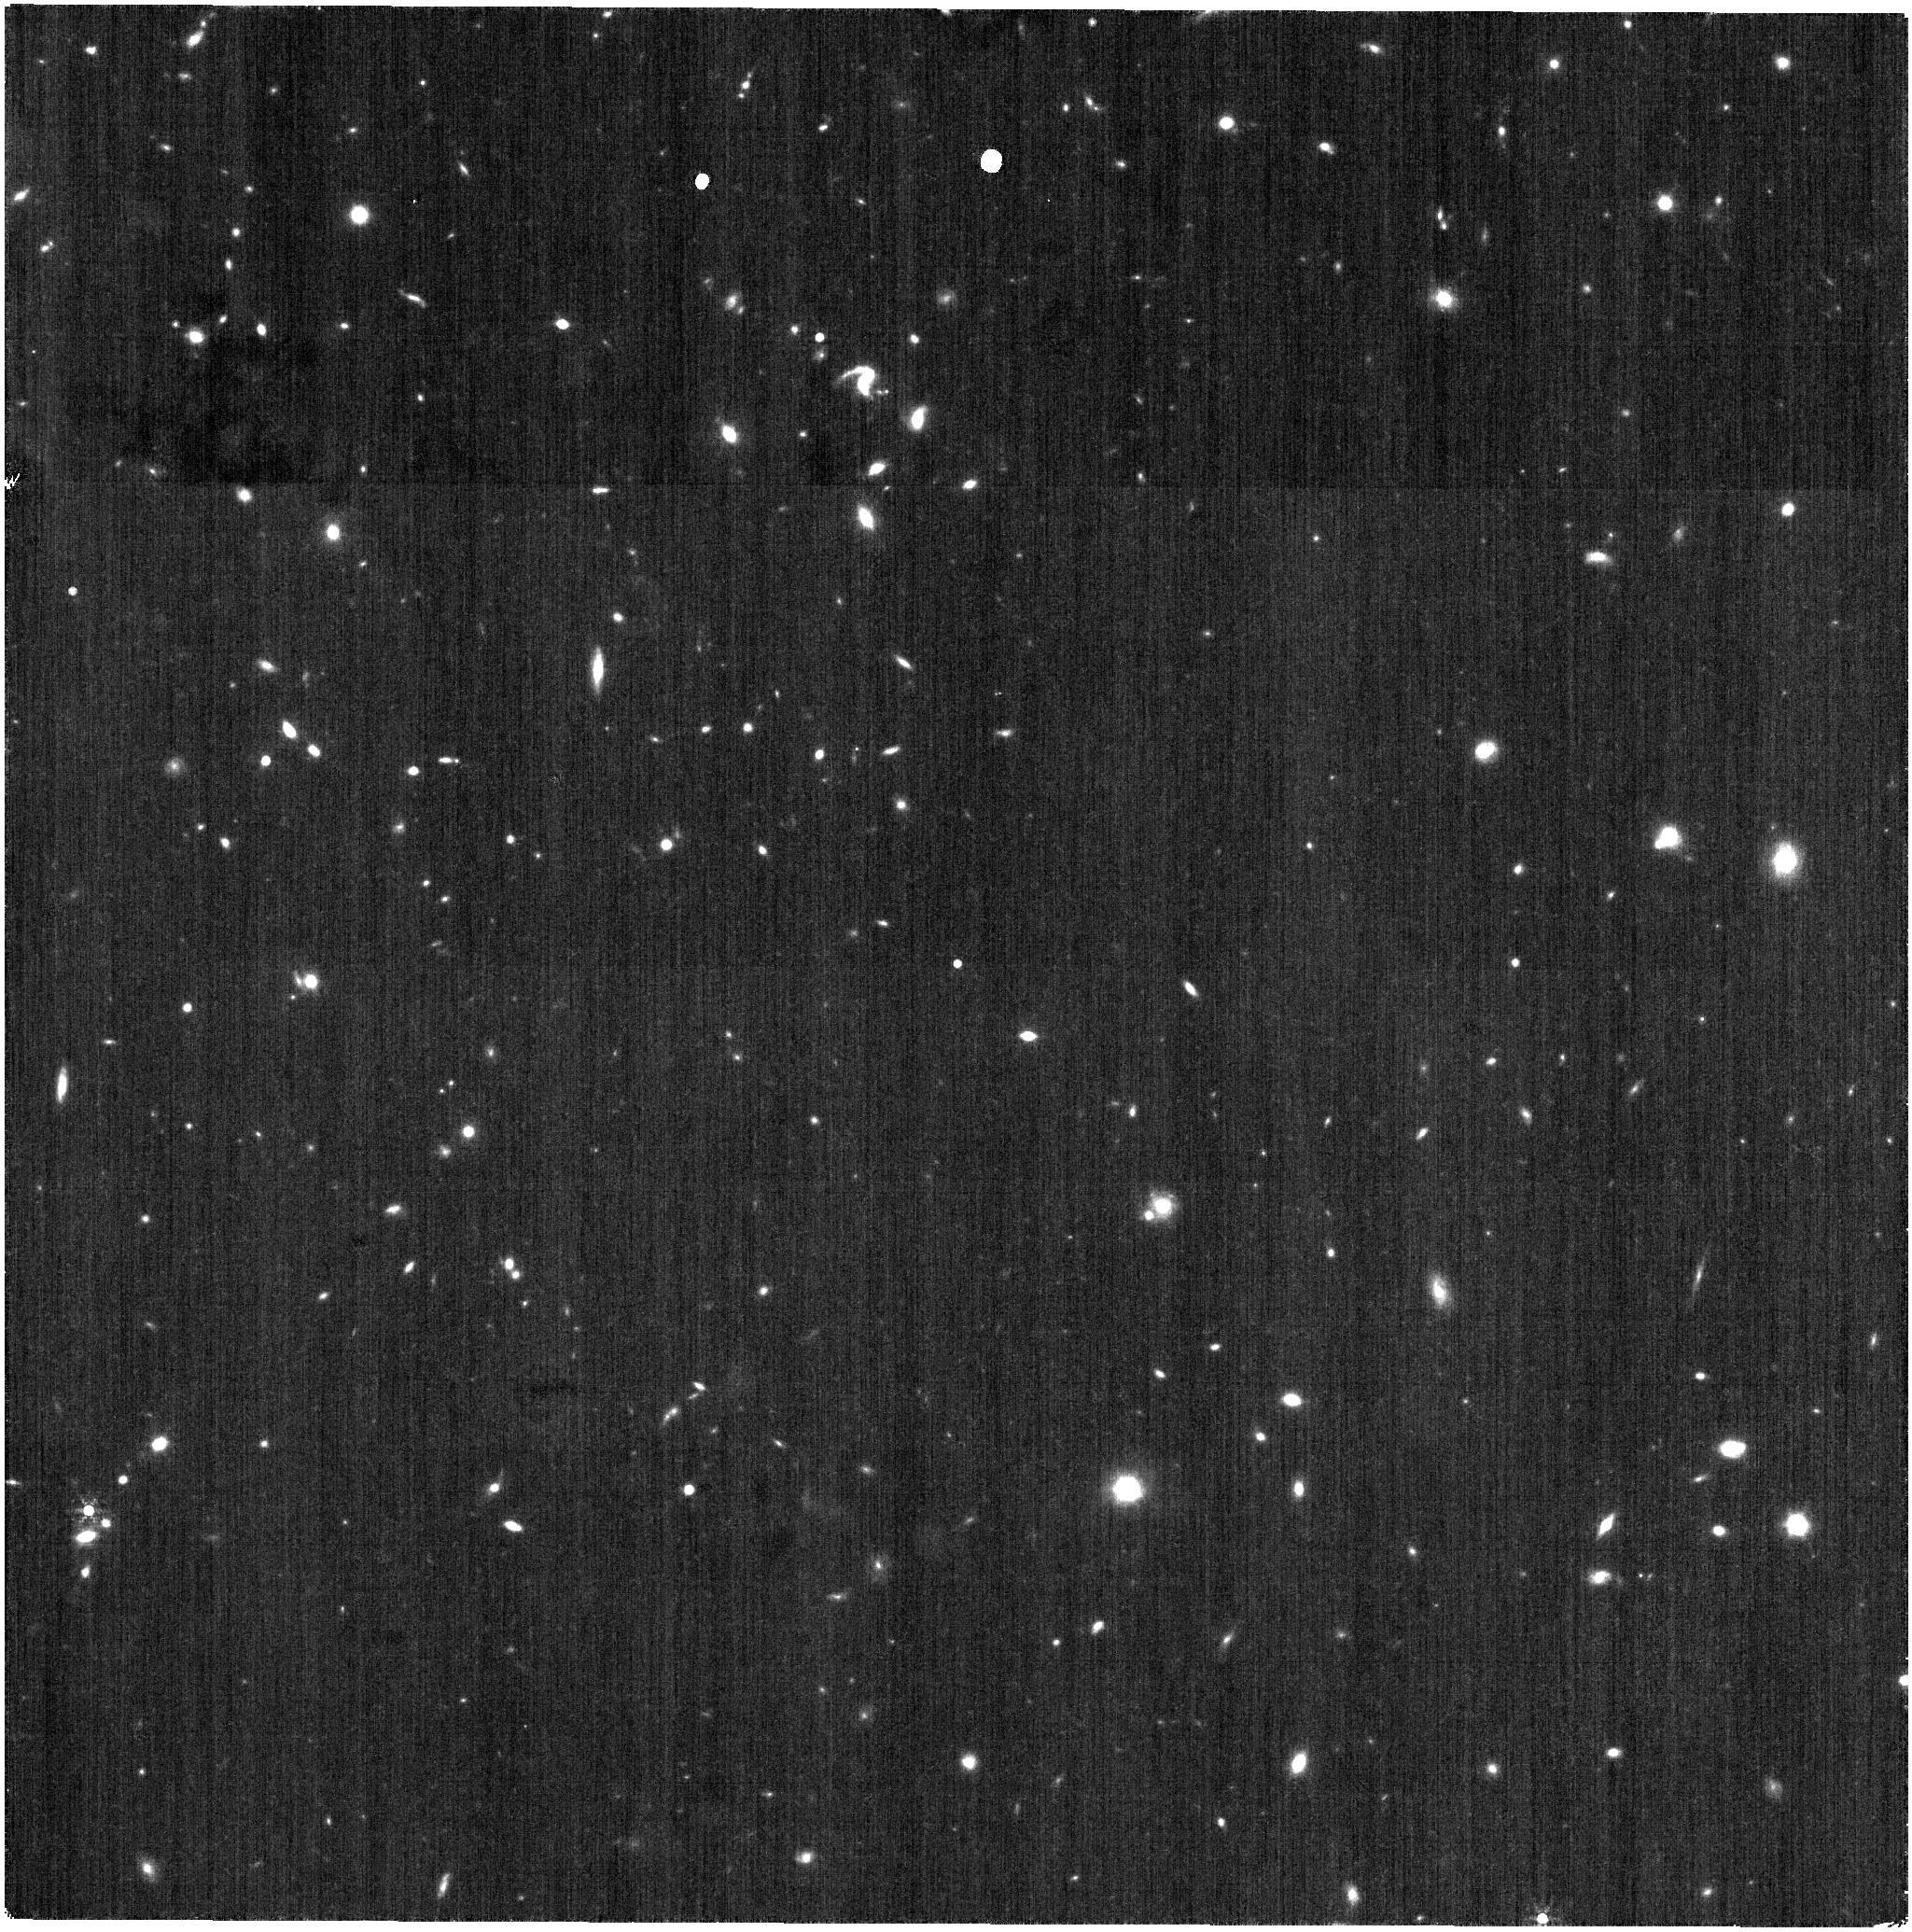
Target: WDFS1557+55
Instrument: NIRISS
Filter: F430M
Exposure: 21 min
Observation ID: jw07565-o011_t007_niriss_clearp-f430m

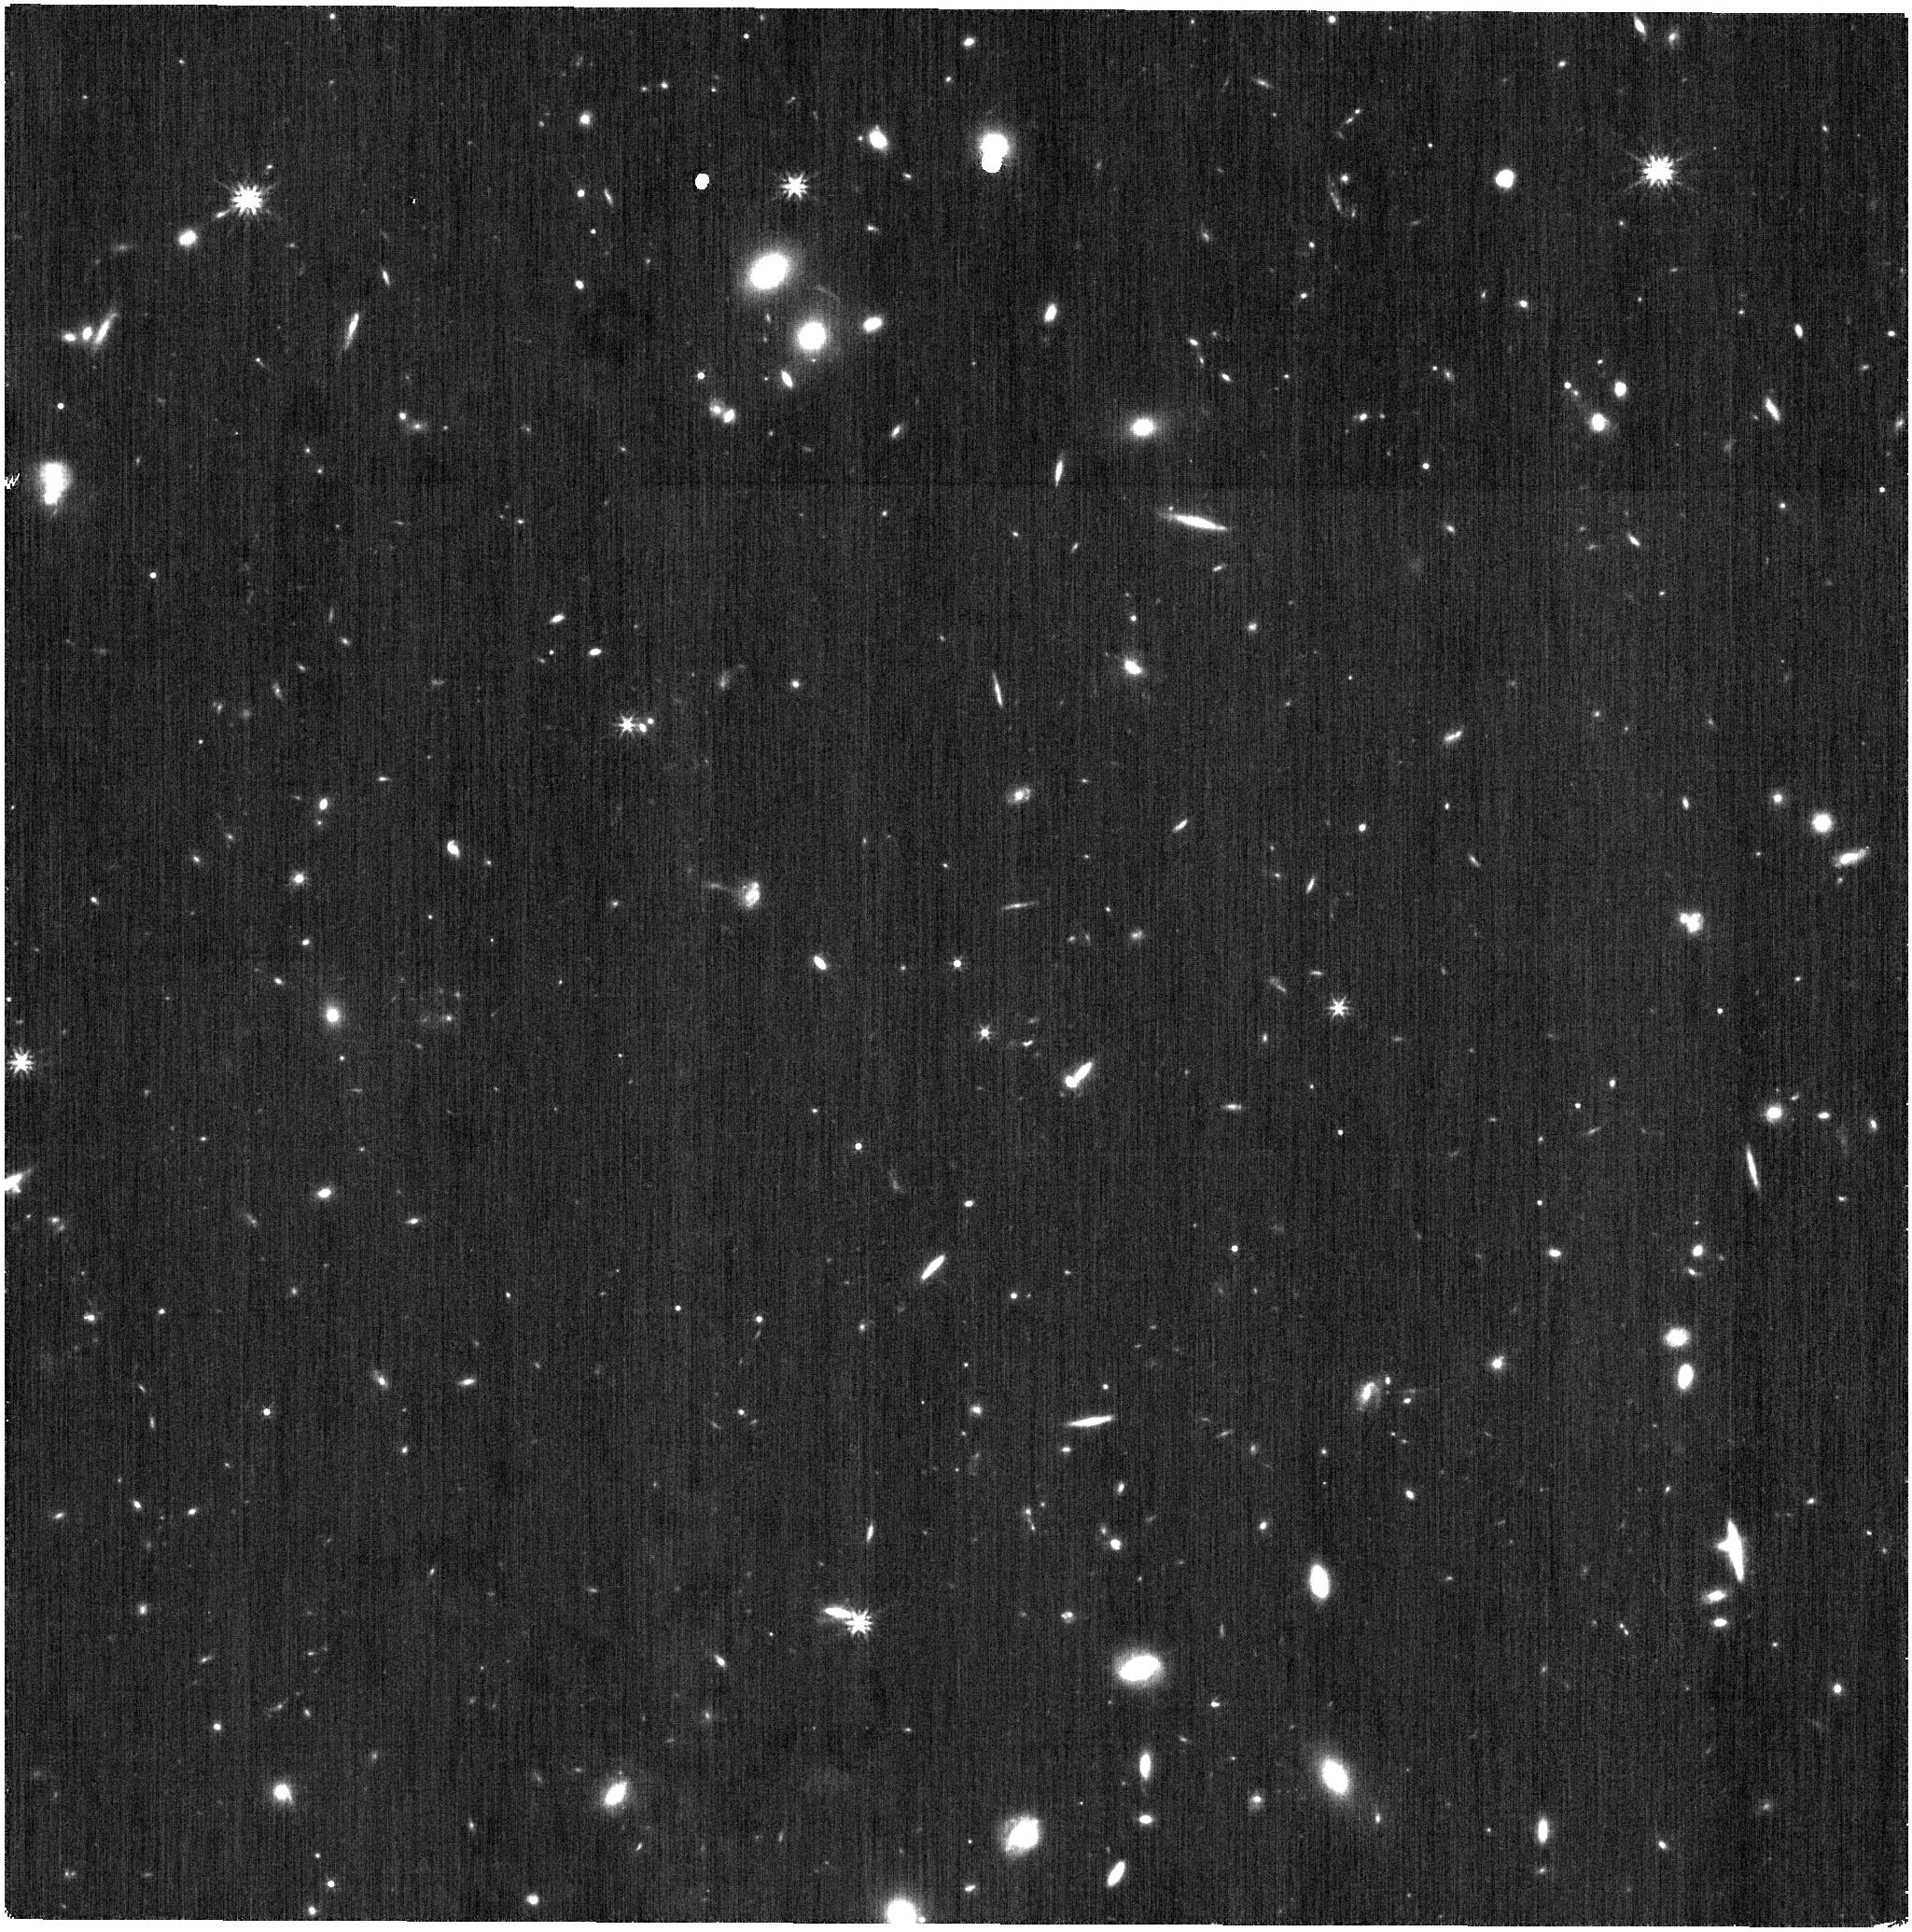
Target: WFDS0458-56
Instrument: NIRISS
Filter: F277W
Exposure: 4 min
Observation ID: jw07565-o025_t015_niriss_clearp-f277w

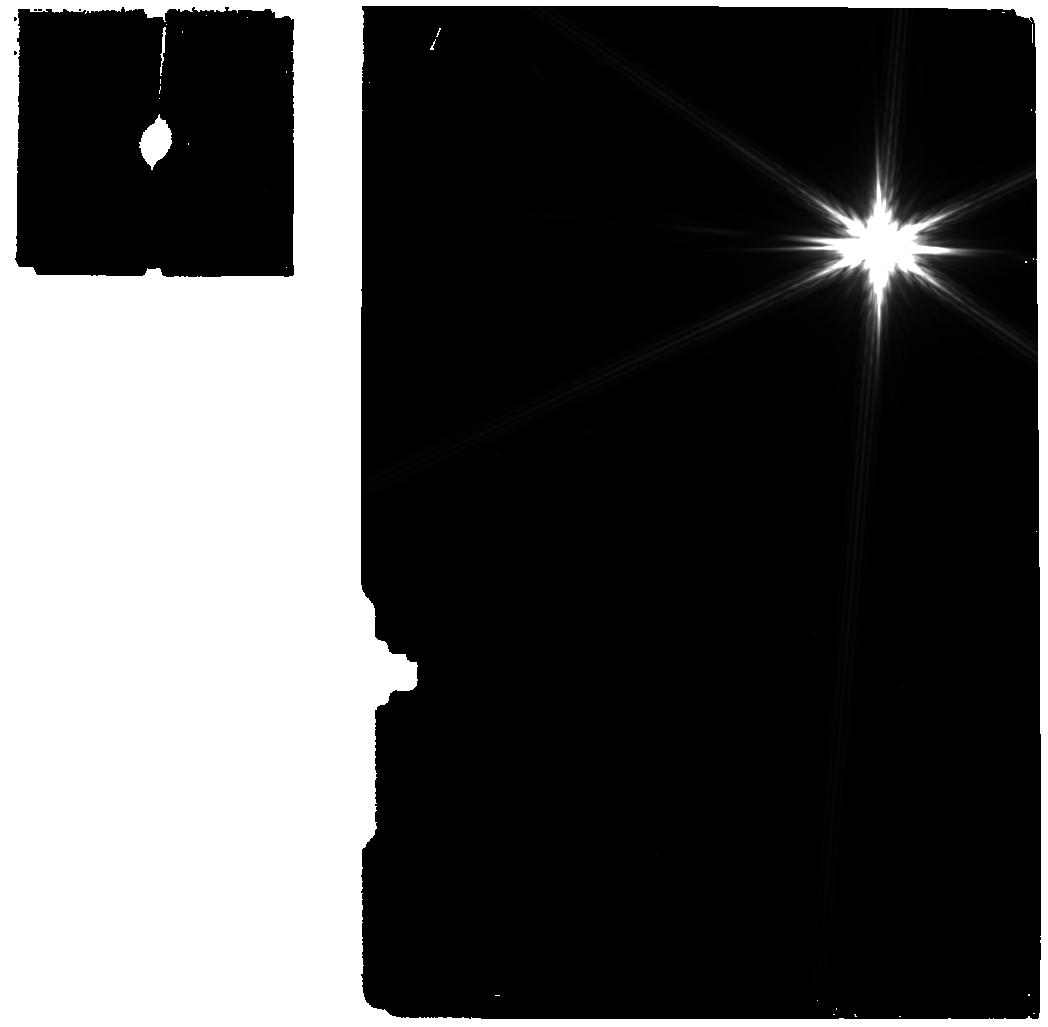
Target: eta-UMa-BKG
Instrument: MIRI
Filter: F770W
Exposure: 43 min
Observation ID: jw07565-o021_t013_miri_f770w

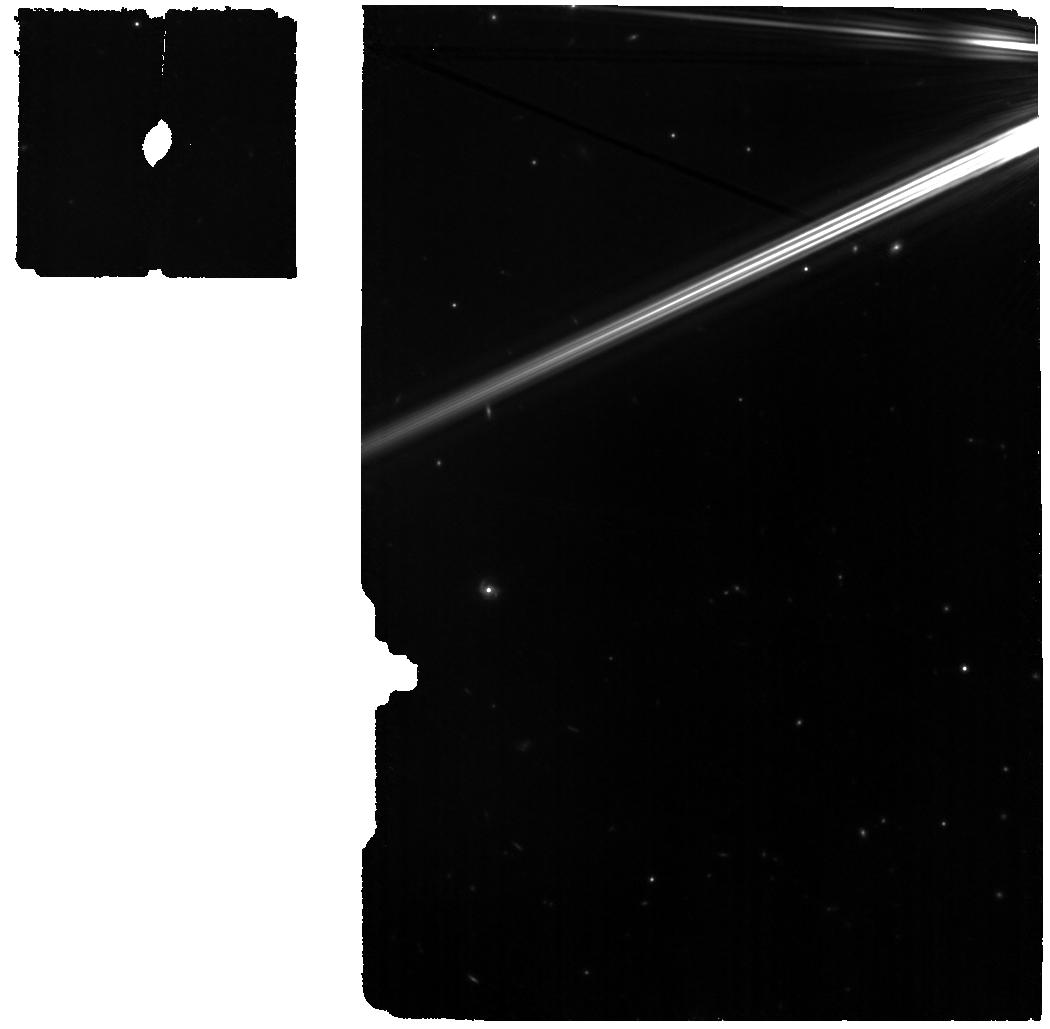
Target: eta-UMa-WBKG
Instrument: MIRI
Filter: F770W
Exposure: 1.4 h
Observation ID: jw07565-o022_t012_miri_f770w

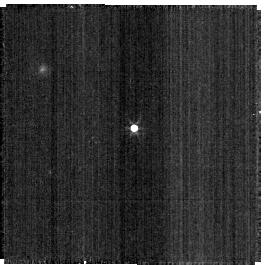
Target: WDFS1304+10
Instrument: NIRISS
Filter: F277W
Exposure: 1 min
Observation ID: jw07565-o024_t006_niriss_clearp-f277w-sub256

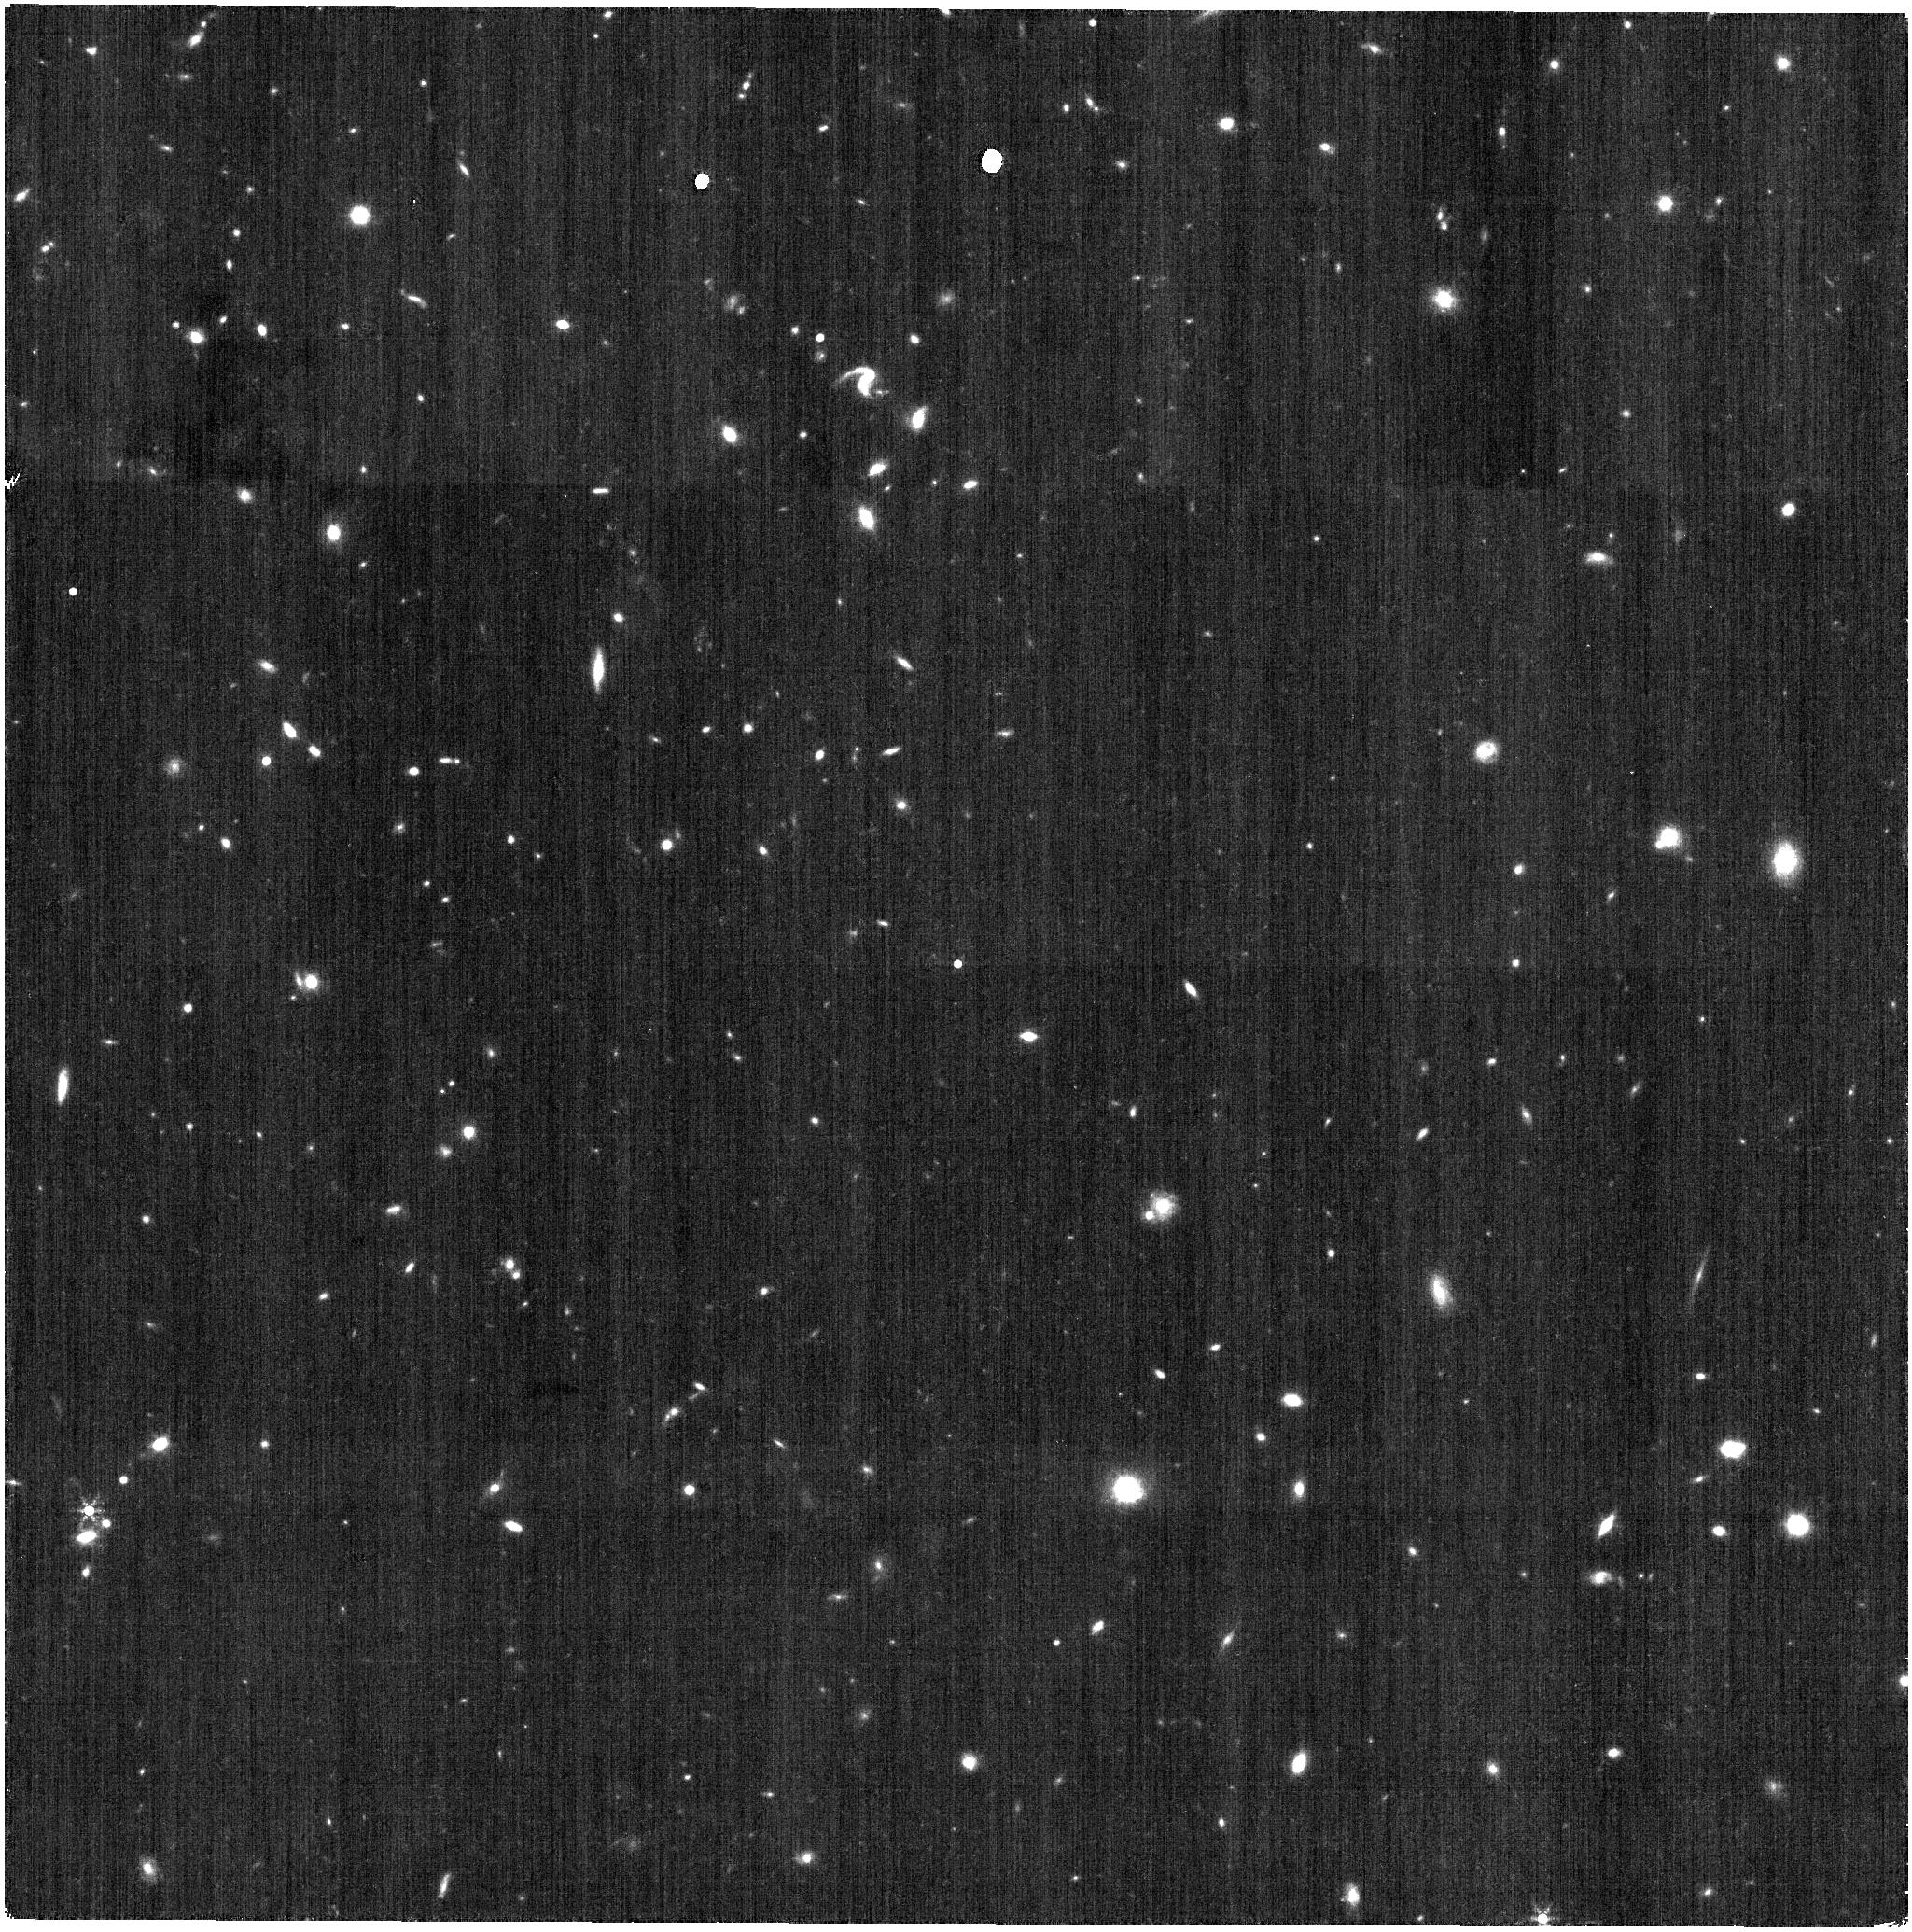
Target: WDFS1557+55
Instrument: NIRISS
Filter: F380M
Exposure: 11 min
Observation ID: jw07565-o011_t007_niriss_clearp-f380m

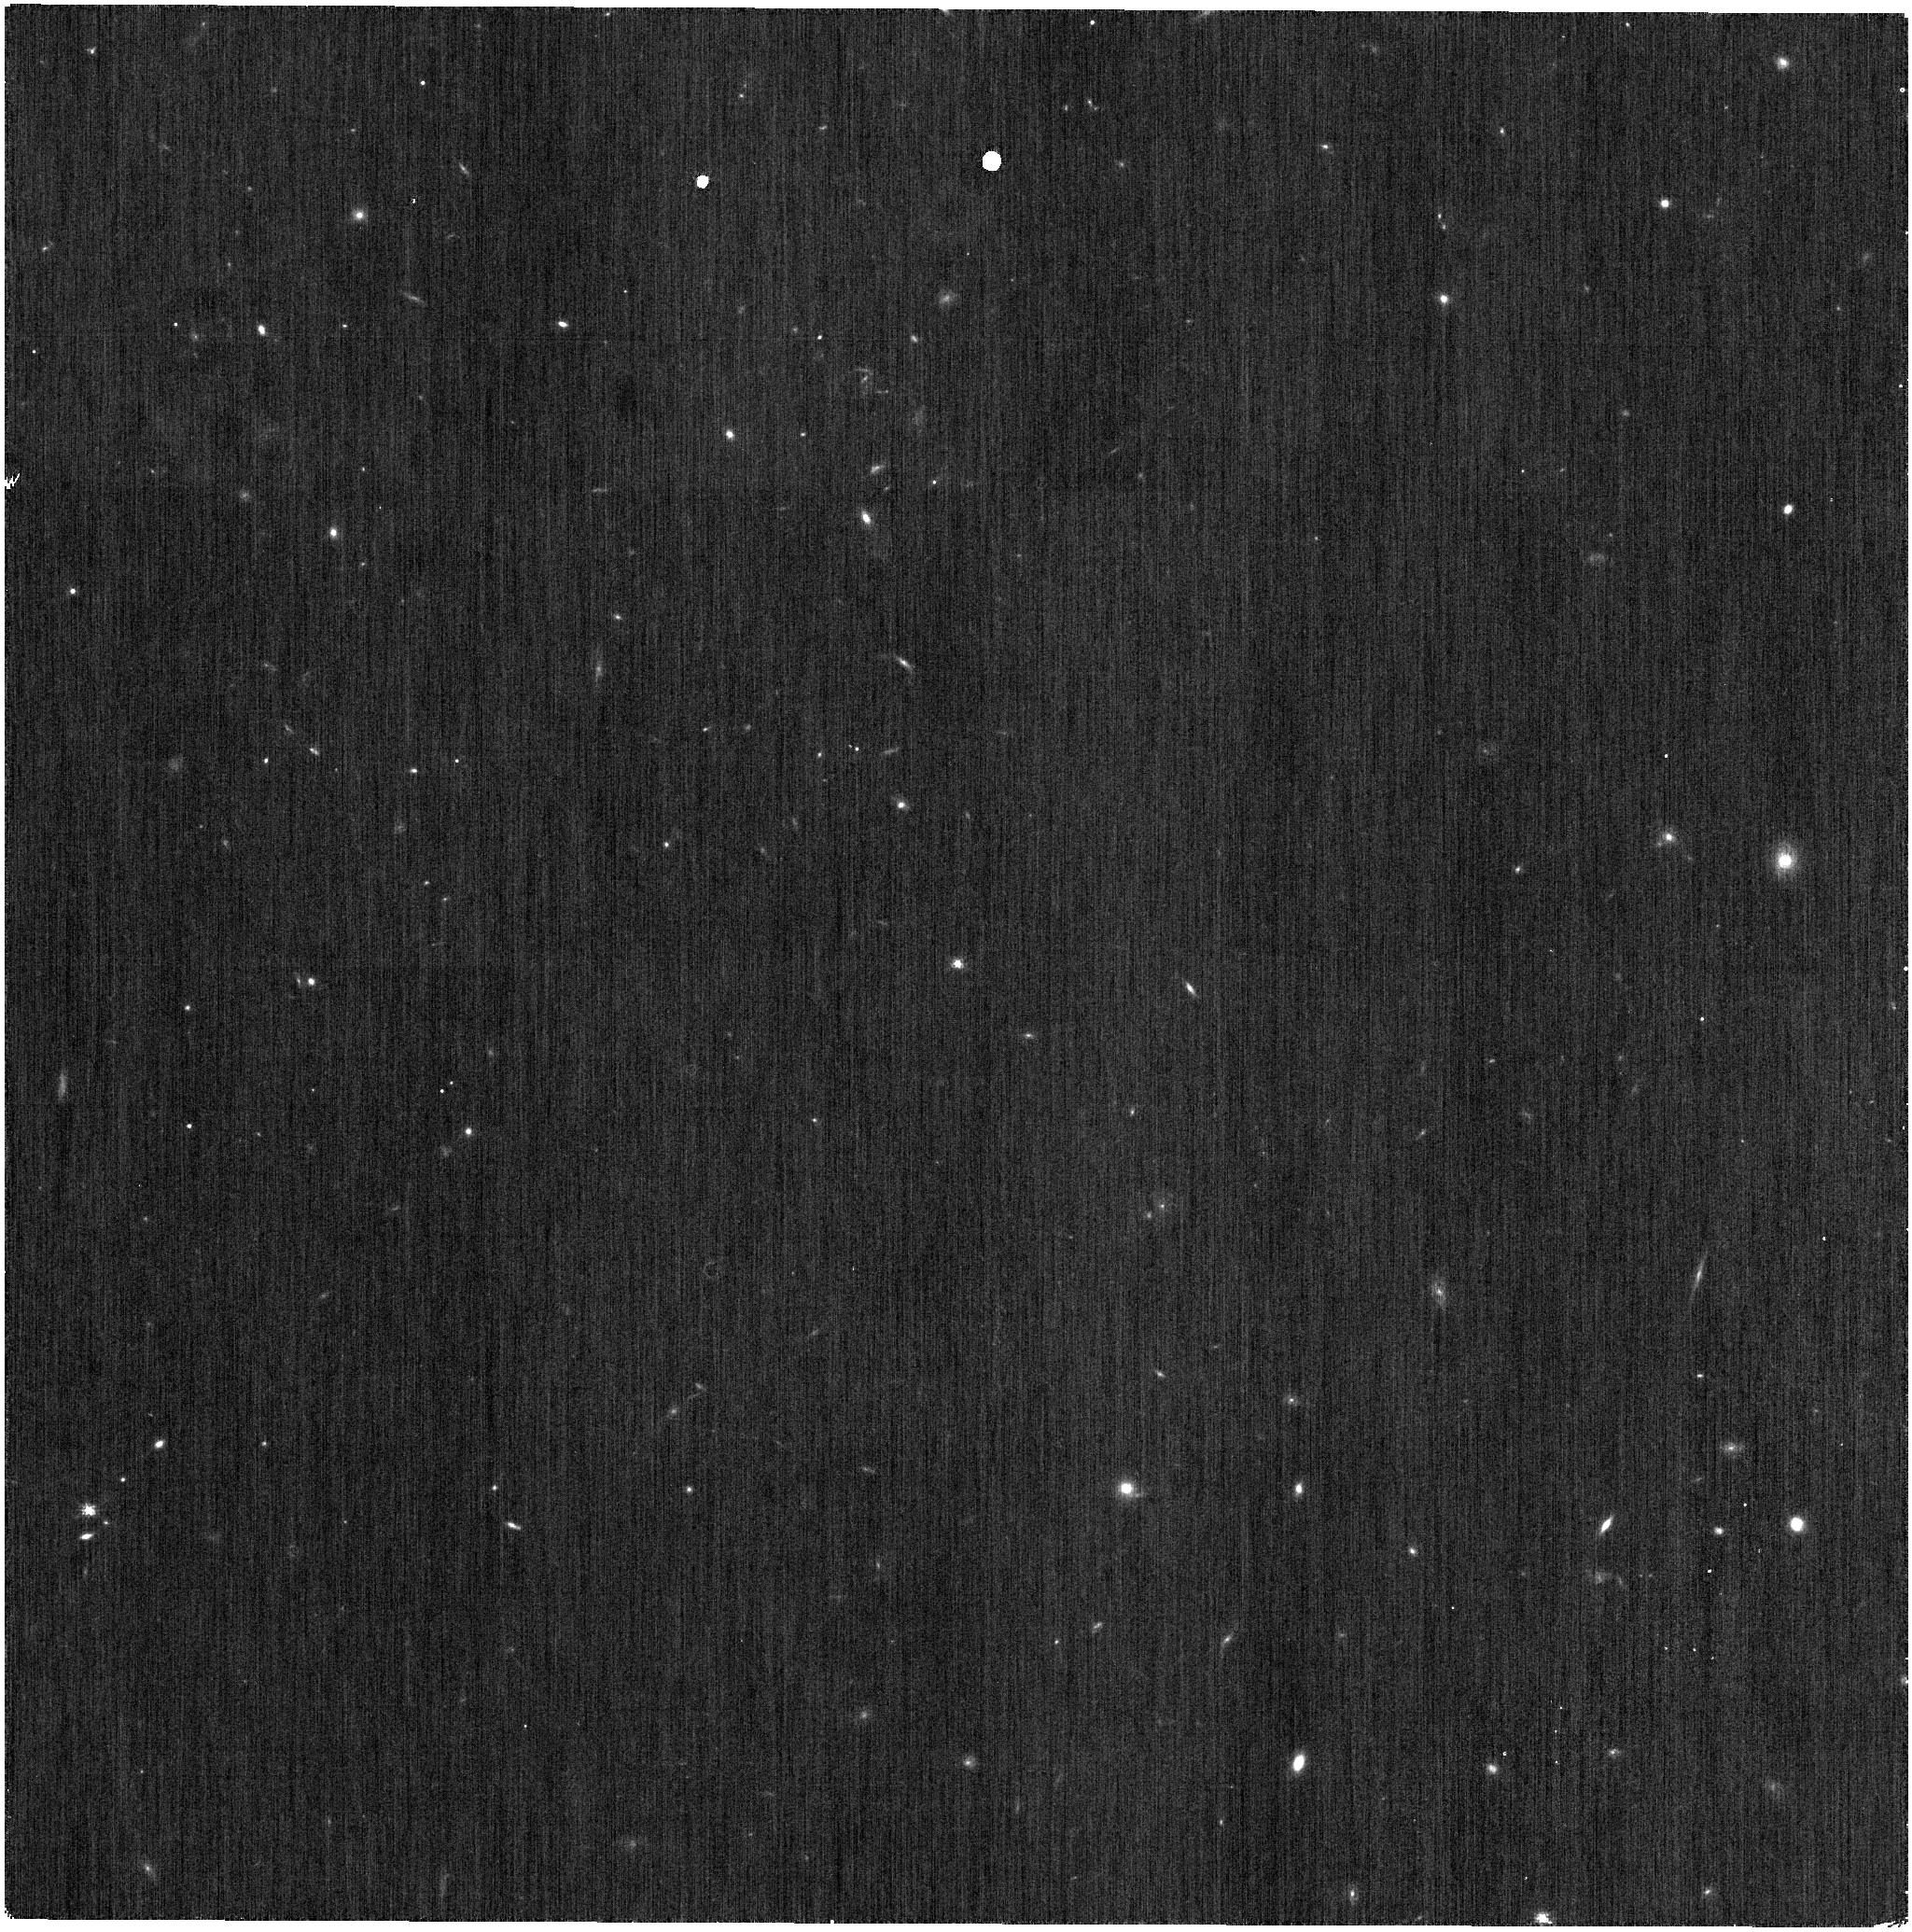
Target: WDFS1557+55
Instrument: NIRISS
Filter: CLEAR+F150W
Exposure: 3 min
Observation ID: jw07565-o011_t007_niriss_clear-f150w

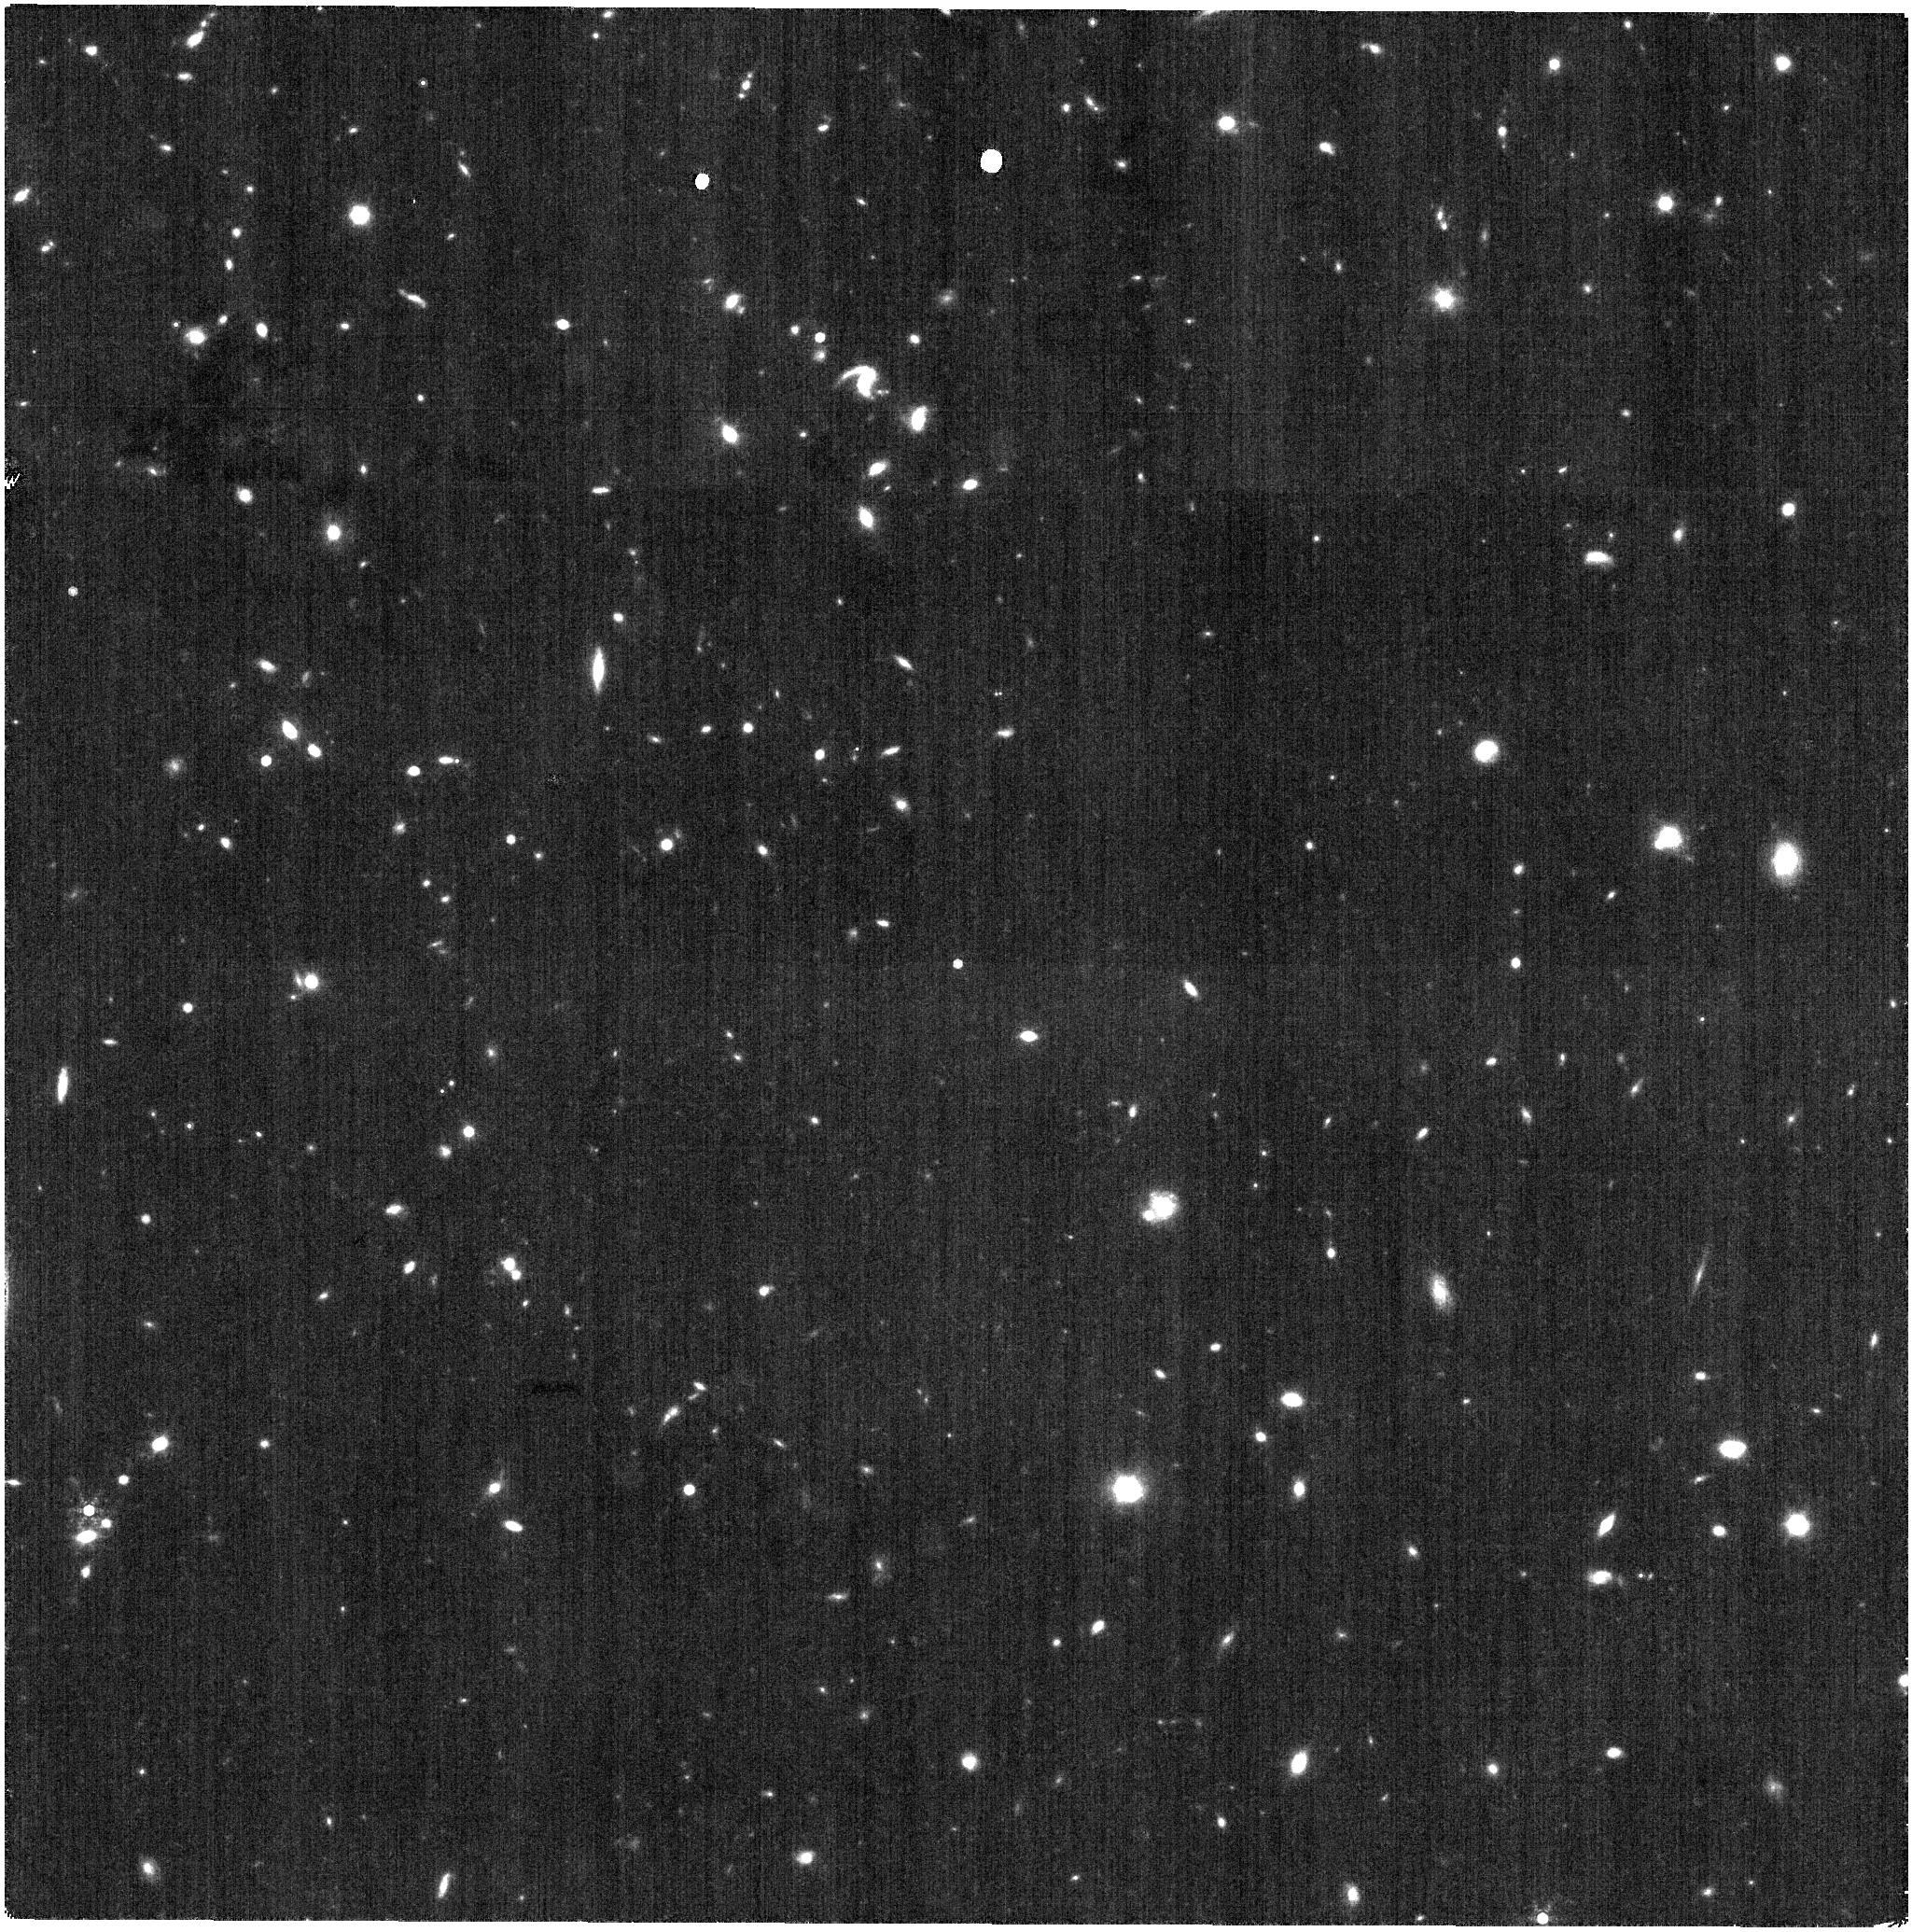
Target: WDFS1557+55
Instrument: NIRISS
Filter: F480M
Exposure: 29 min
Observation ID: jw07565-o011_t007_niriss_clearp-f480m

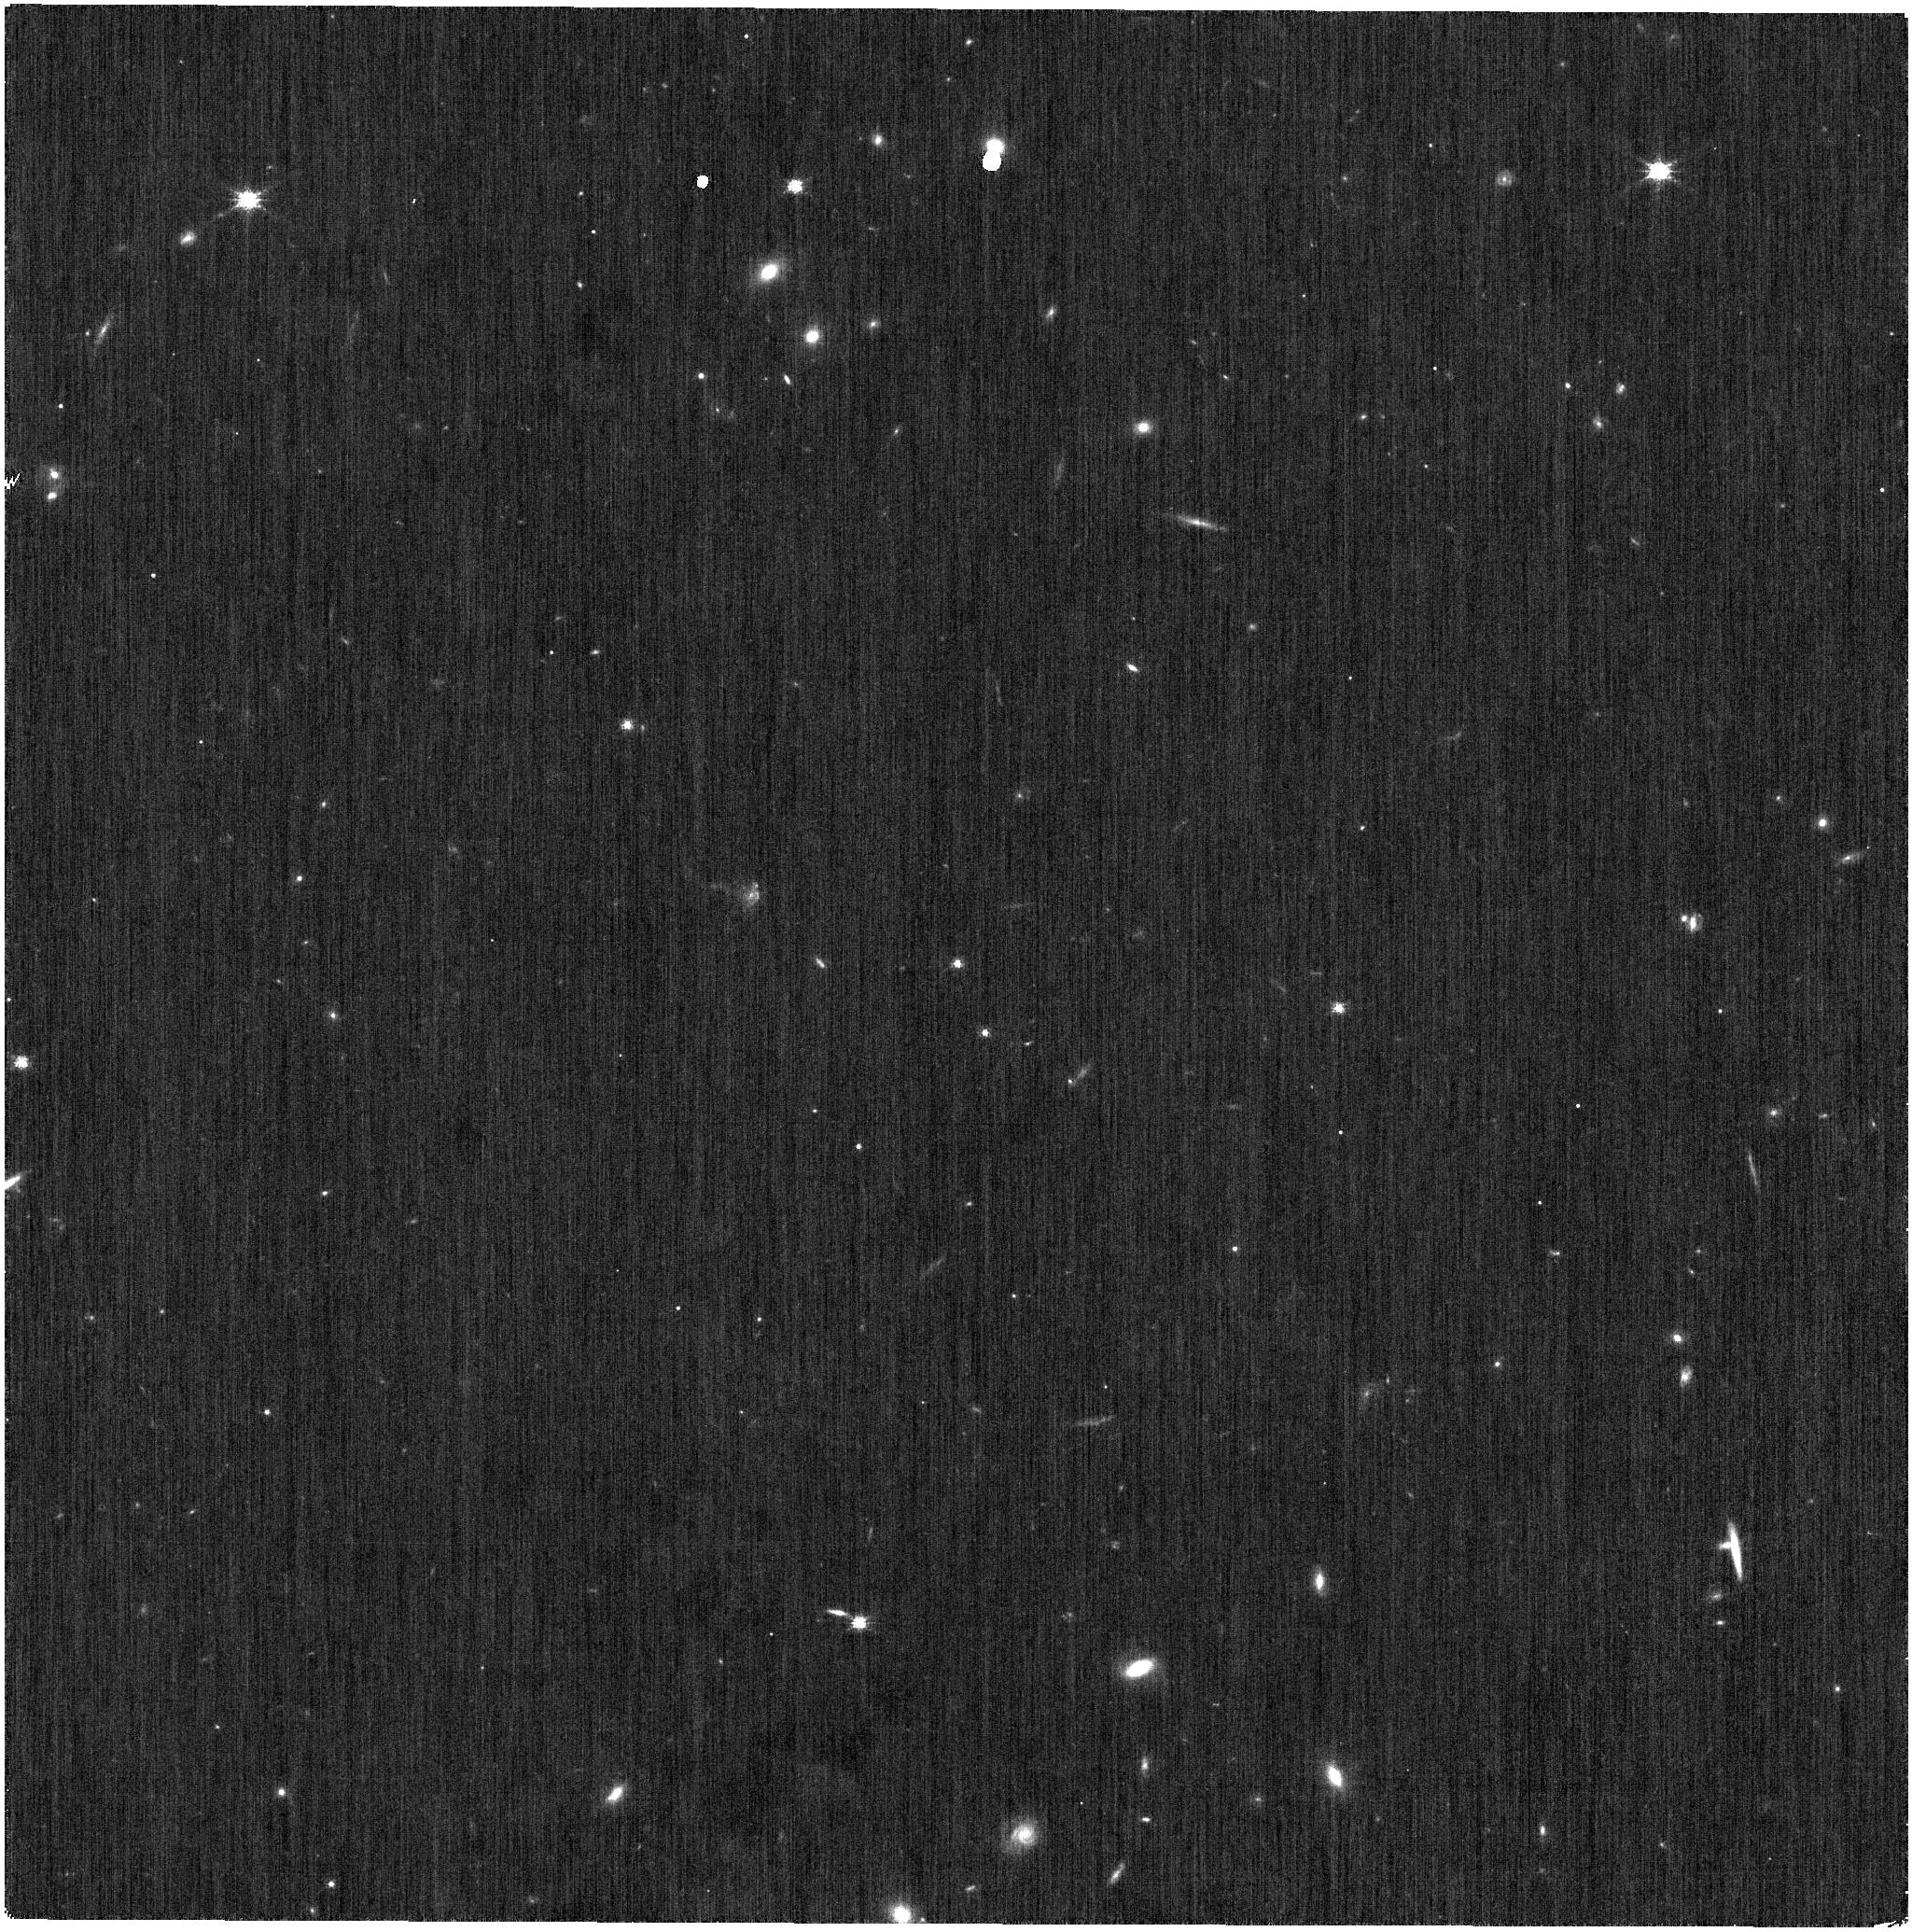
Target: WFDS0458-56
Instrument: NIRISS
Filter: CLEAR+F140M
Exposure: 4 min
Observation ID: jw07565-o025_t015_niriss_clear-f140m

CAL-XCAL-402: Absolute Flux Calibration (Hot Stars) (PI: Gordon, Karl D.)

This program obtains observations of hot stars as part of the JWST absolute flux calibration effort. This effort uses all JWST instruments to provide absolute flux calibration for all JWST modes (filters, gratings, etc). The combined nature of this effort is to ensure the highest quality flux calibration internal to and between instruments and to carry out the observations efficiently. This program provides observations of hot stars and companion programs provide observations of A dwarfs and solar analog observations. The absolute flux observations will be compared to model predictions of the stars' flux densities to calculate the appropriate calibration factors per instrument mode. This calibration program may change in response to system developments and the final Cycle 4 science program.